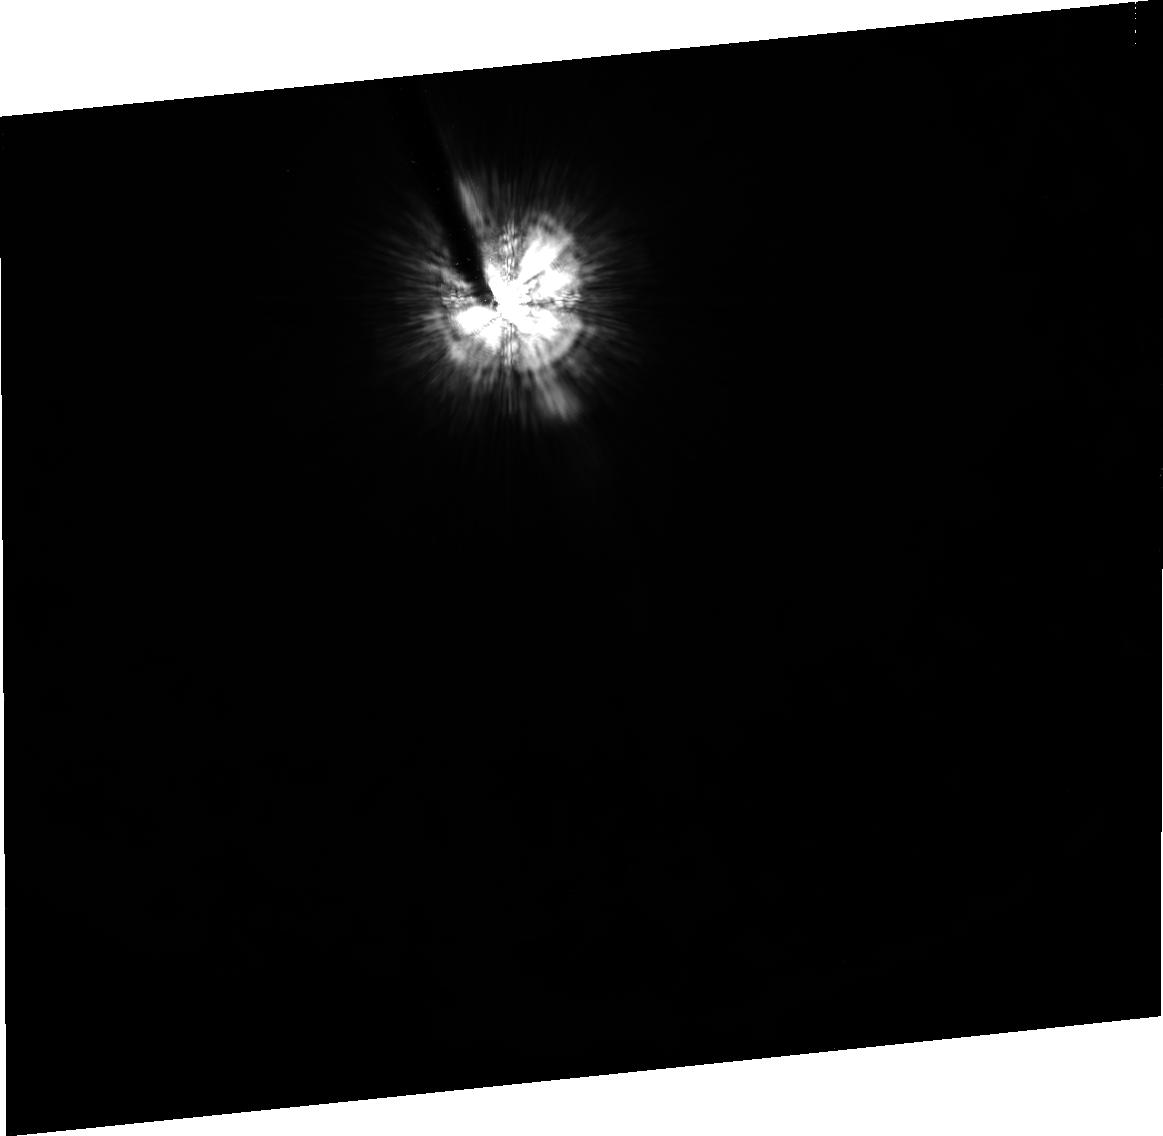
Target: HD8879
Instrument: ACS/HRC
Filter: F606W
Exposure: 20 min
Observation ID: j96a04010

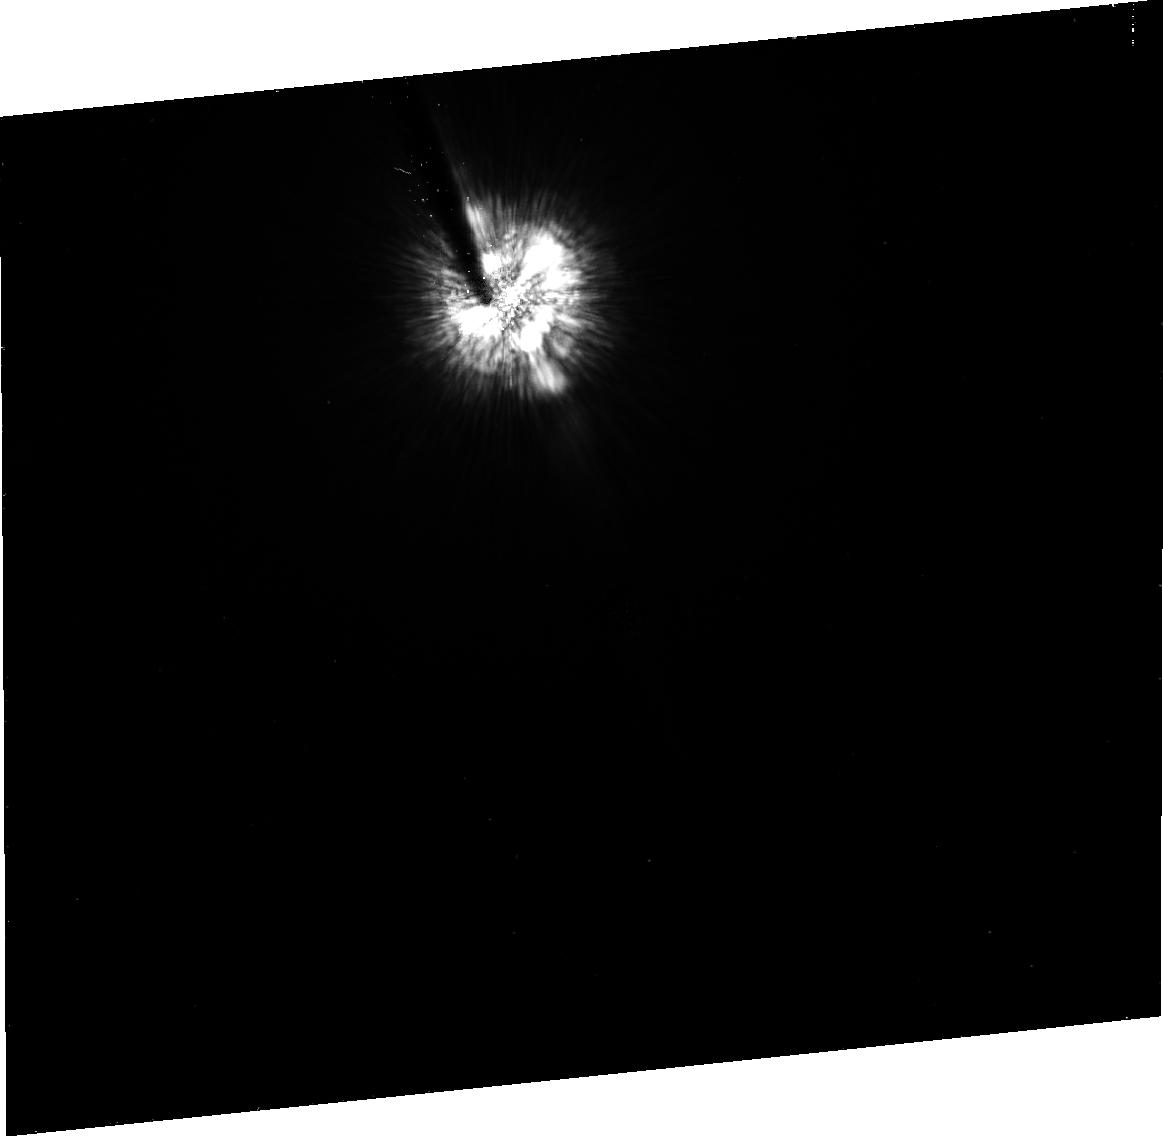
Target: HD1760
Instrument: ACS/HRC
Filter: F475W
Exposure: 14 min
Observation ID: j96a02010

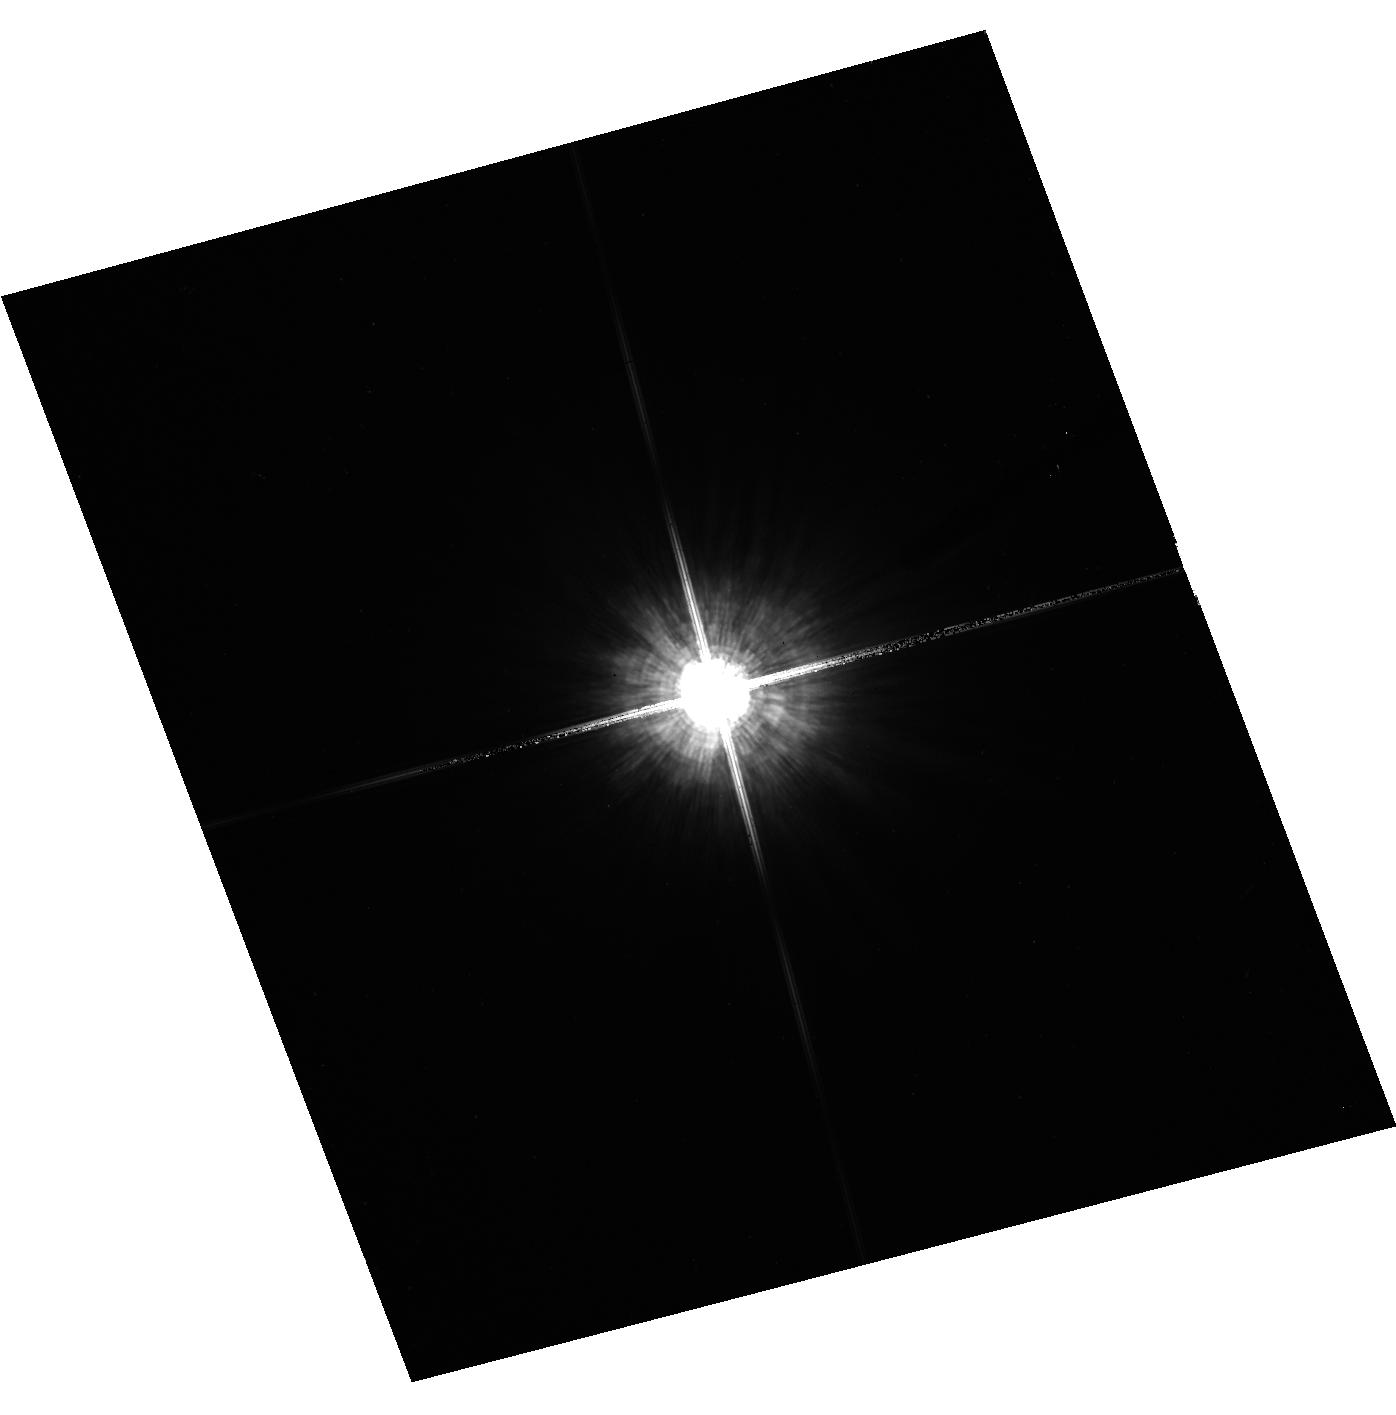
Target: HD22611
Instrument: ACS/HRC
Filter: F606W
Exposure: 1 min
Observation ID: hst_10409_05_acs_hrc_f606w_j96a05

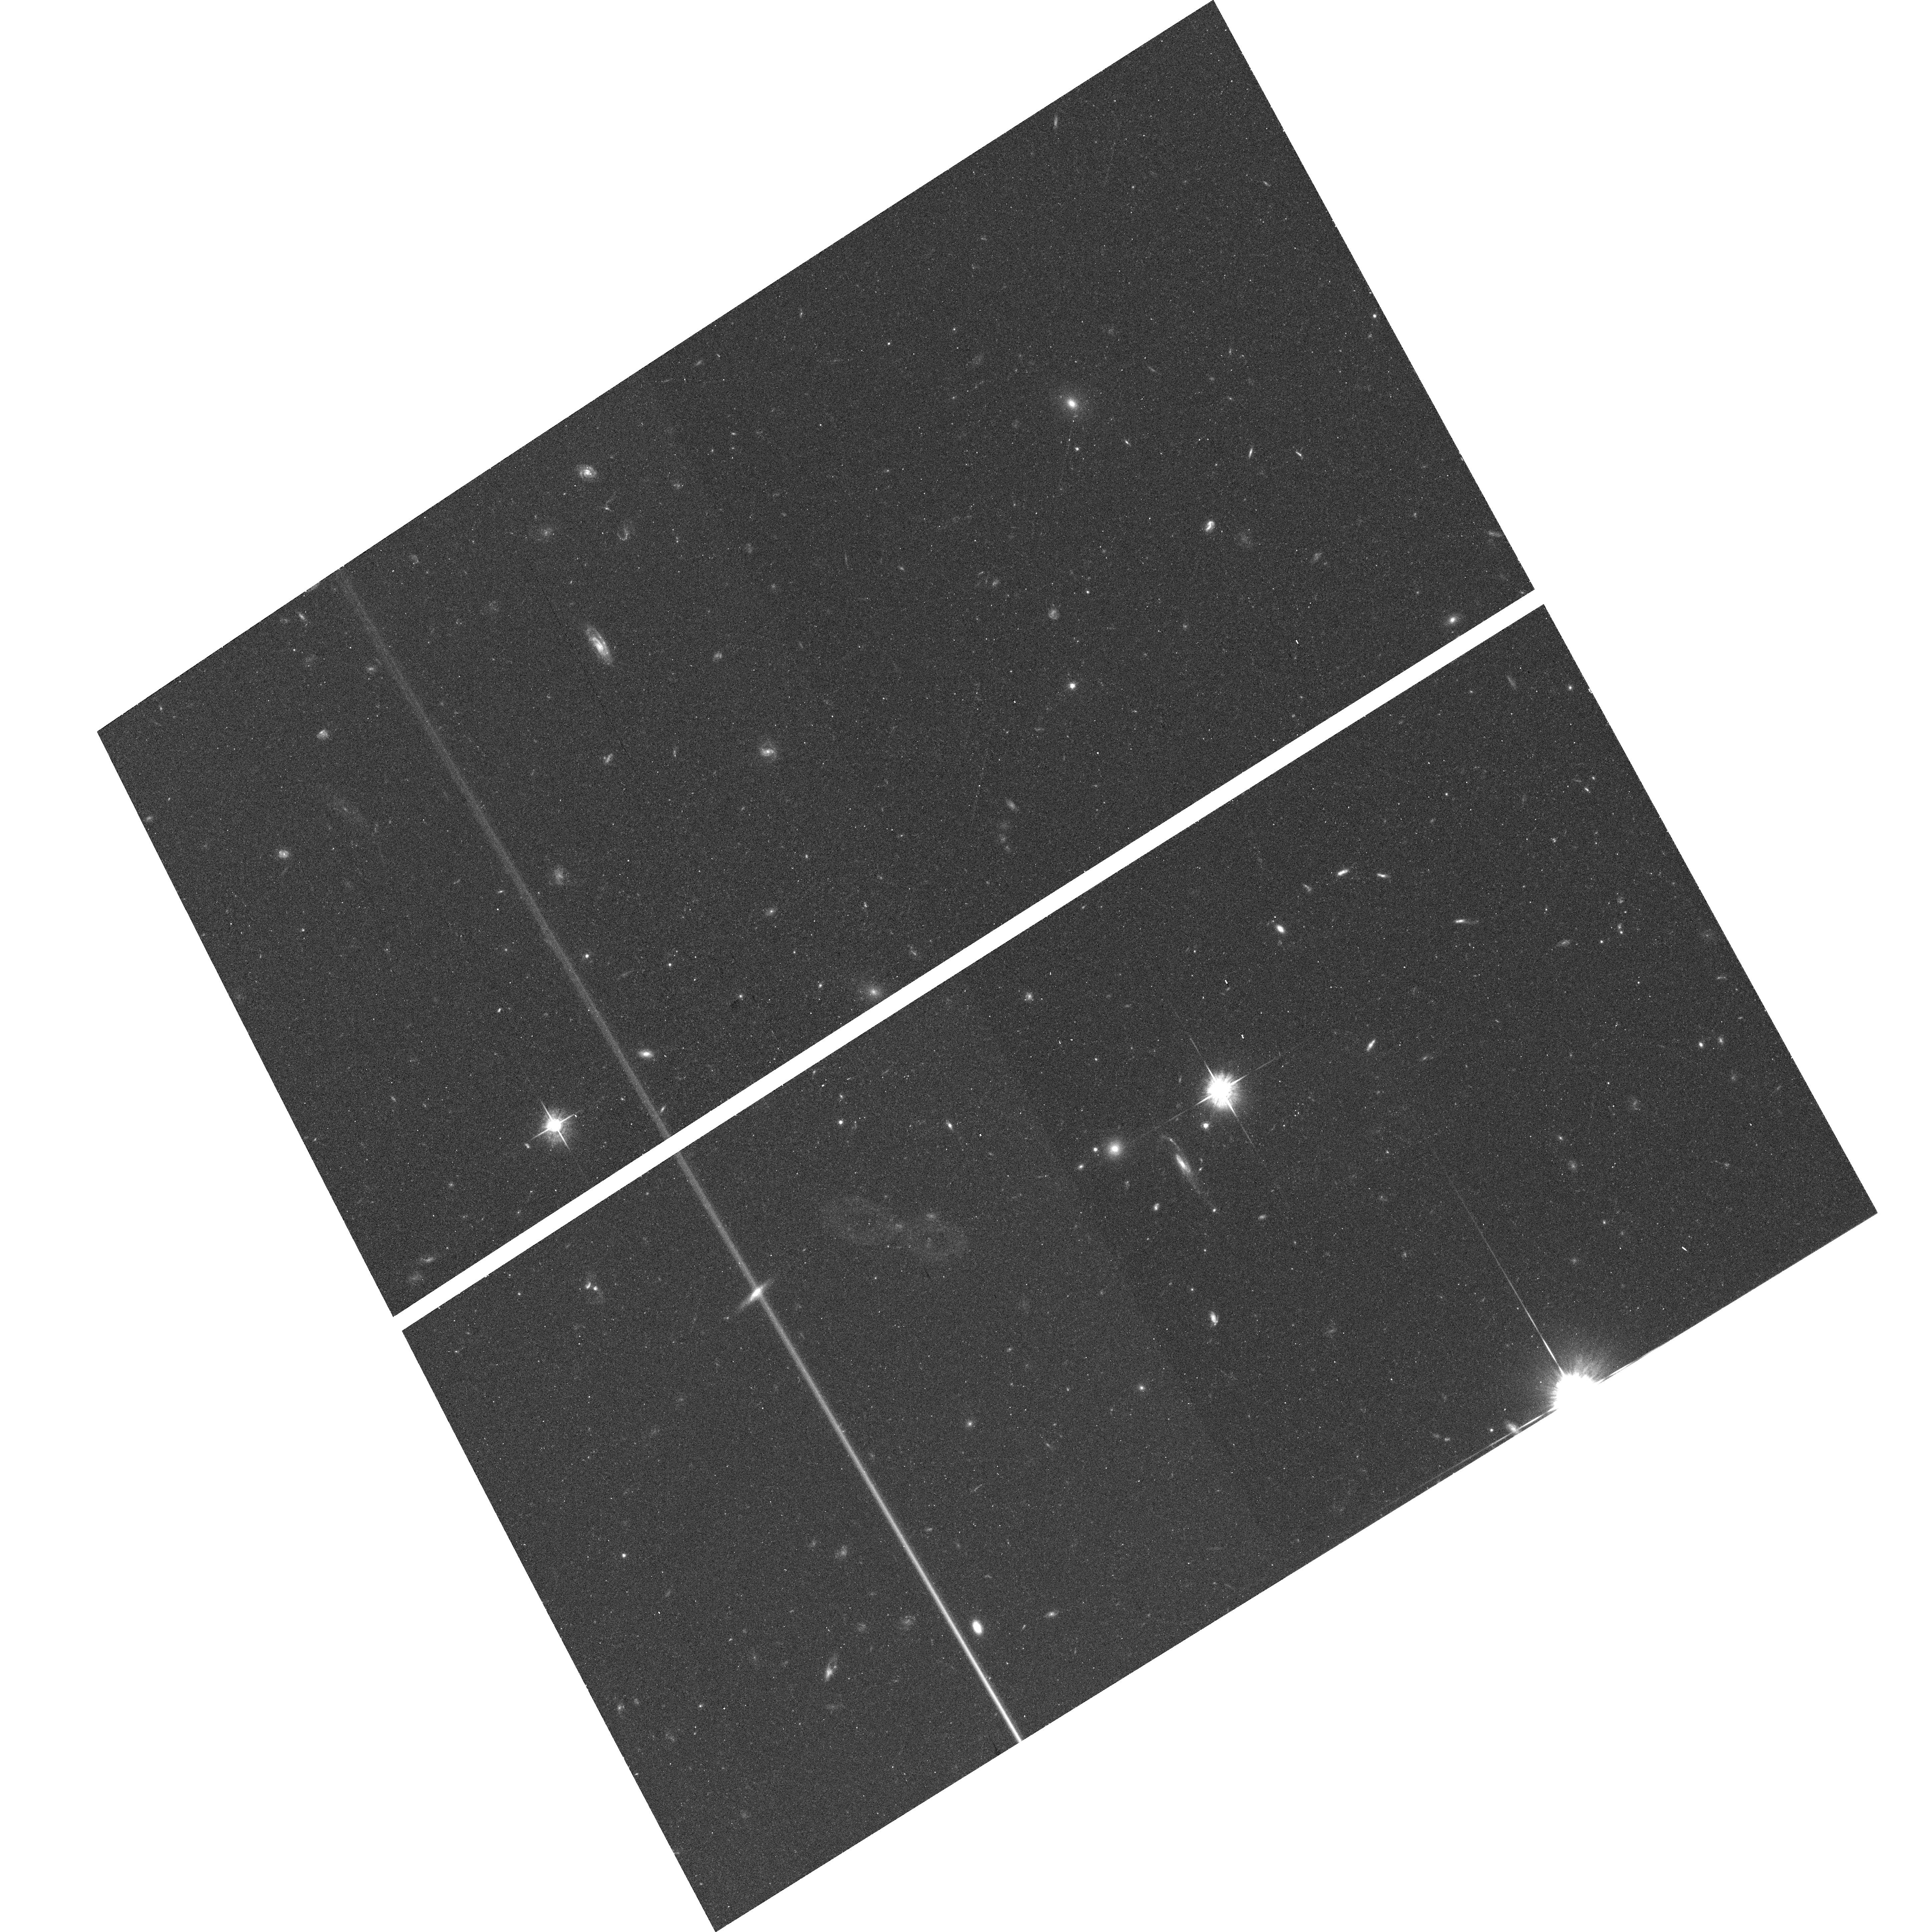
Target: field at RA 21.742°, Dec -32.543°
Instrument: ACS/WFC
Filter: F625W
Exposure: 15 min
Observation ID: hst_10409_04_acs_wfc_f625w_j96a04

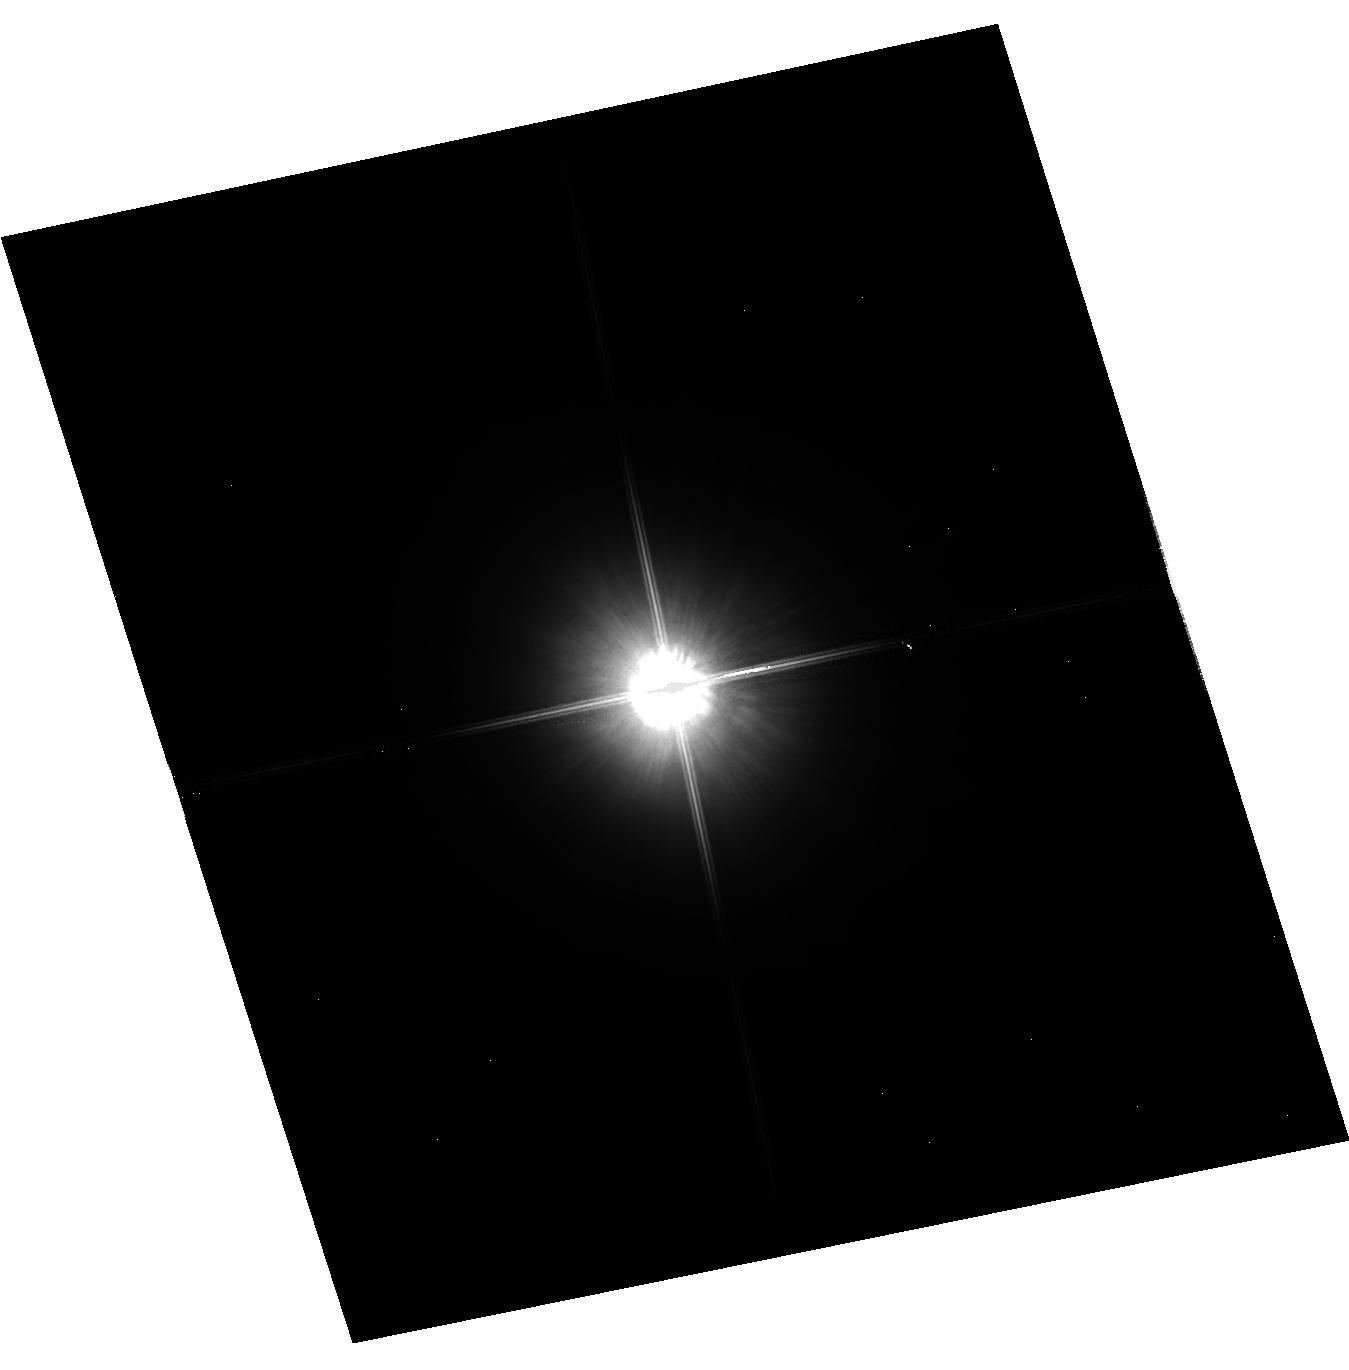
Target: HD20797
Instrument: ACS/HRC
Filter: F814W
Exposure: 1 min
Observation ID: hst_10409_06_acs_hrc_f814w_j96a06

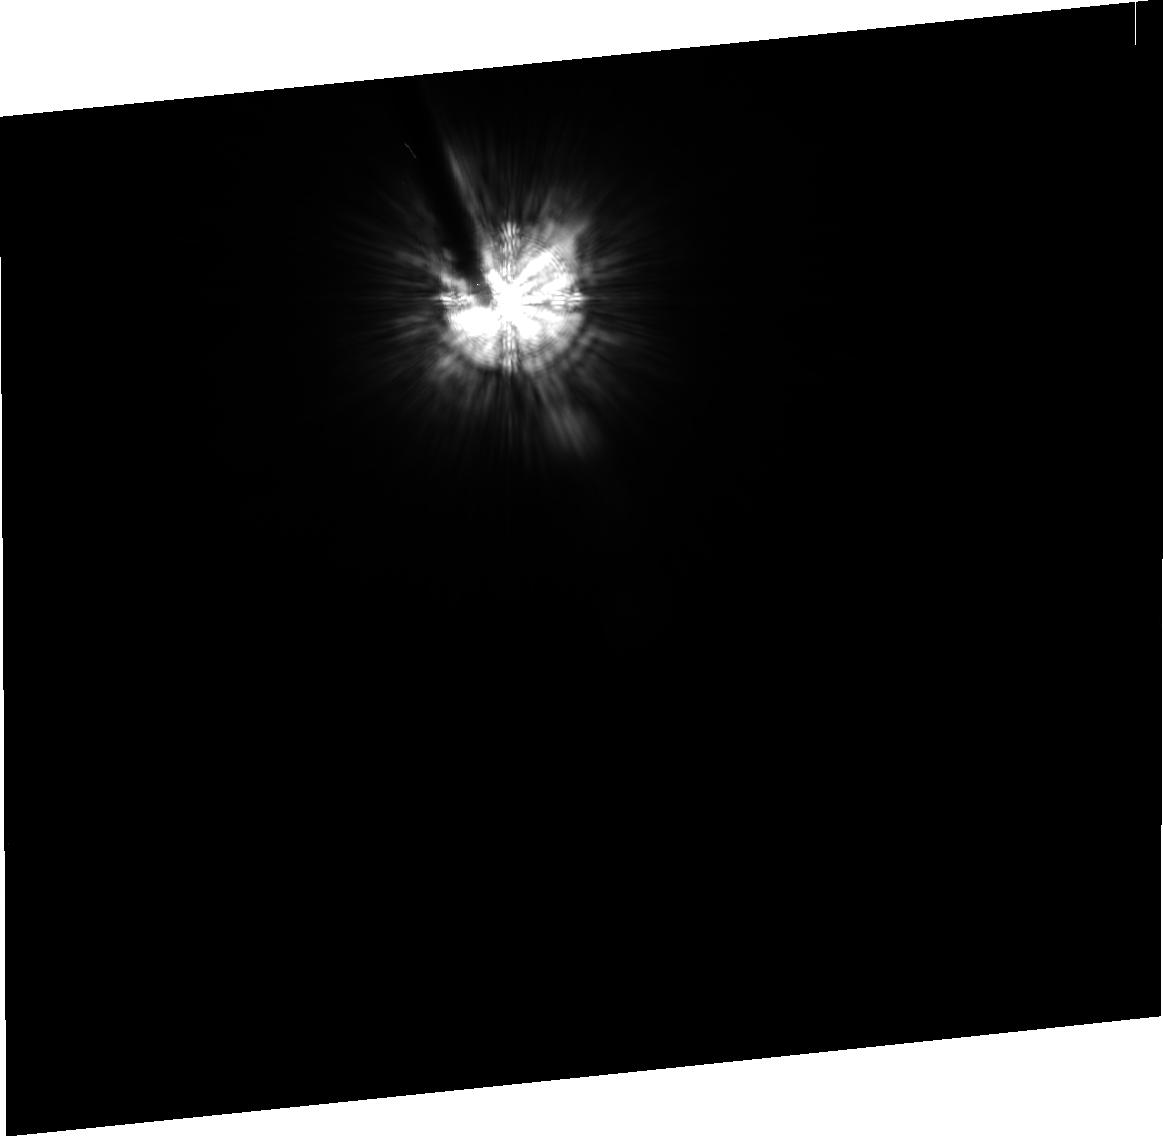
Target: HD8879
Instrument: ACS/HRC
Filter: F814W
Exposure: 20 min
Observation ID: j96a04040

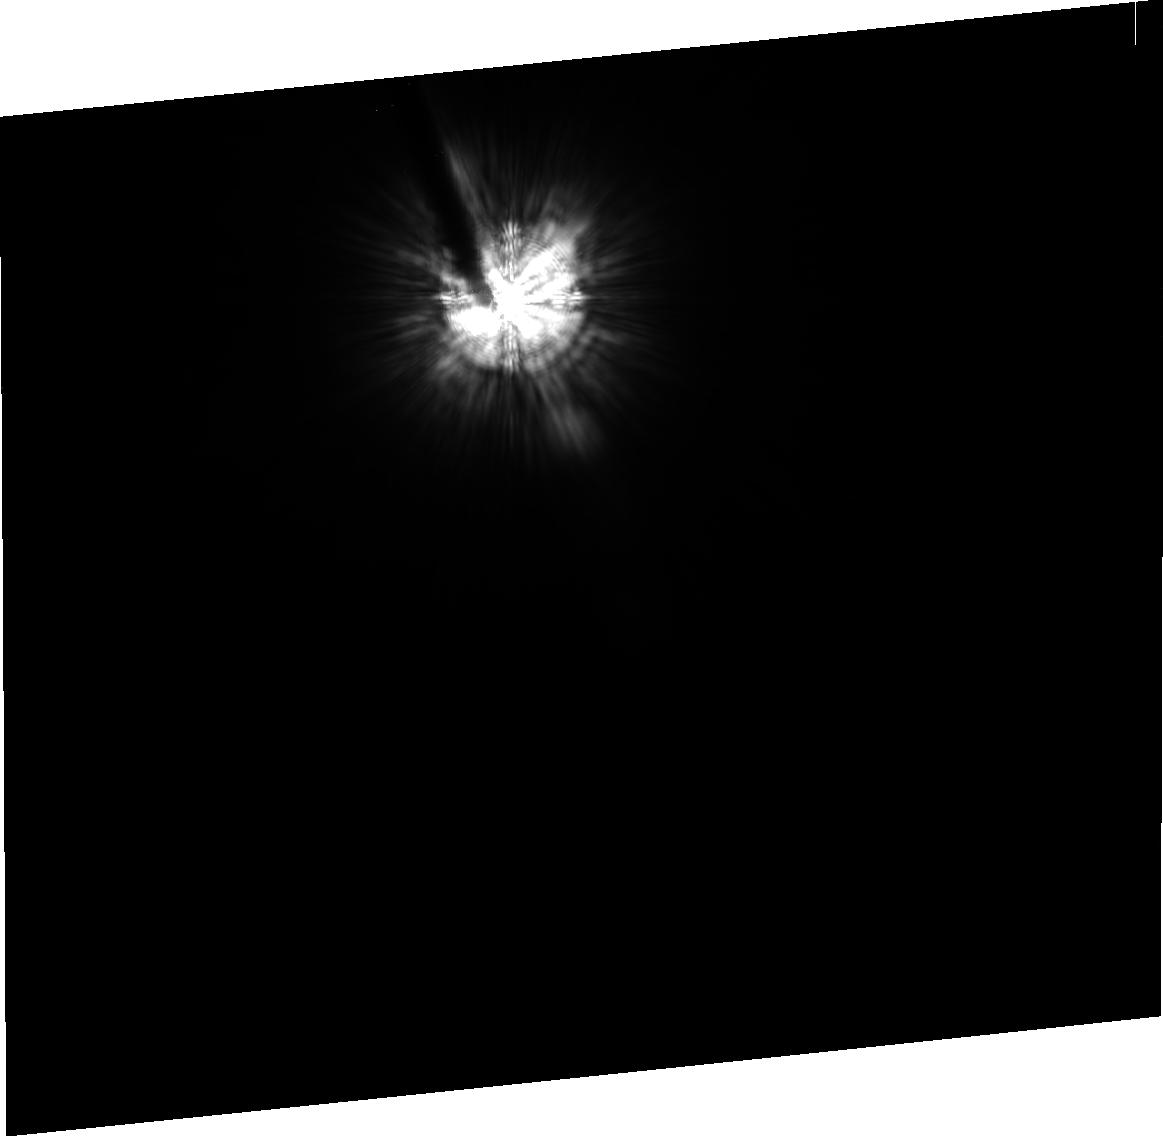
Target: HD8879
Instrument: ACS/HRC
Filter: F814W
Exposure: 20 min
Observation ID: j96a03040

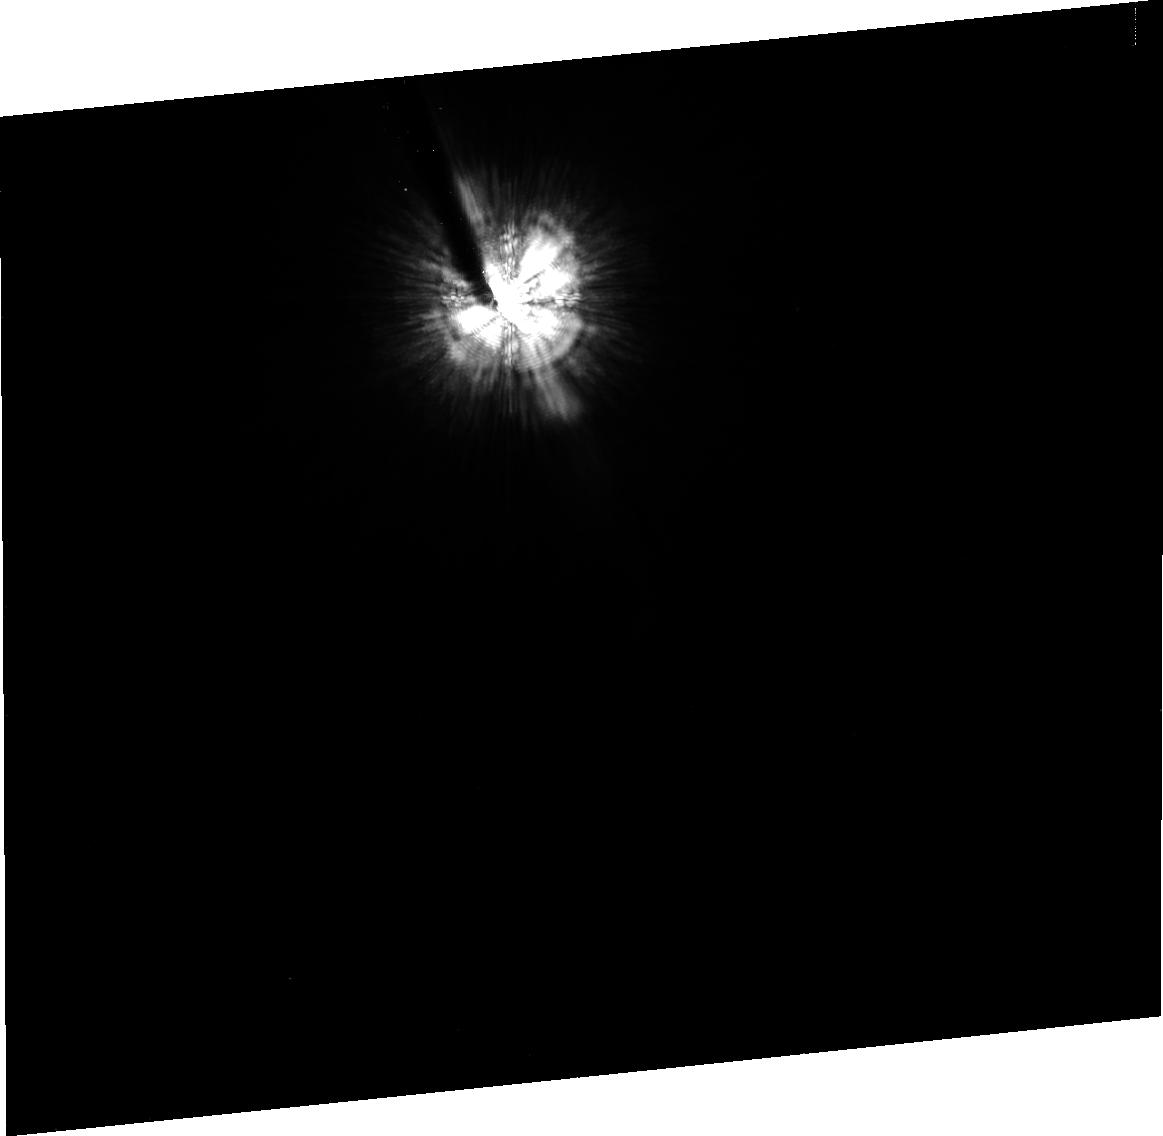
Target: HD1760
Instrument: ACS/HRC
Filter: F606W
Exposure: 6 min
Observation ID: j96a02020

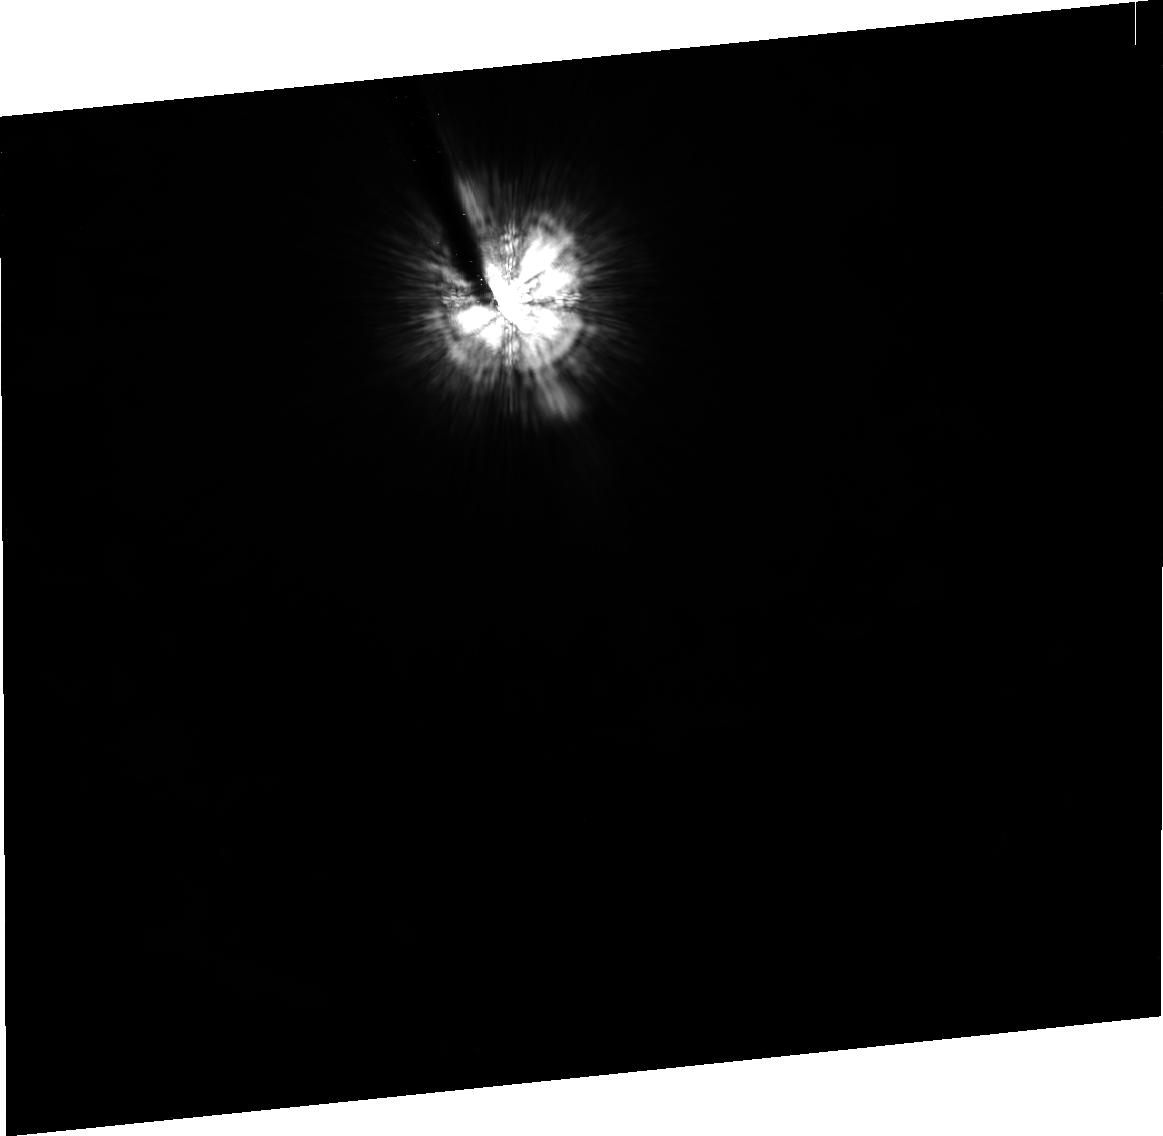
Target: HD8879
Instrument: ACS/HRC
Filter: F606W
Exposure: 20 min
Observation ID: j96a03010

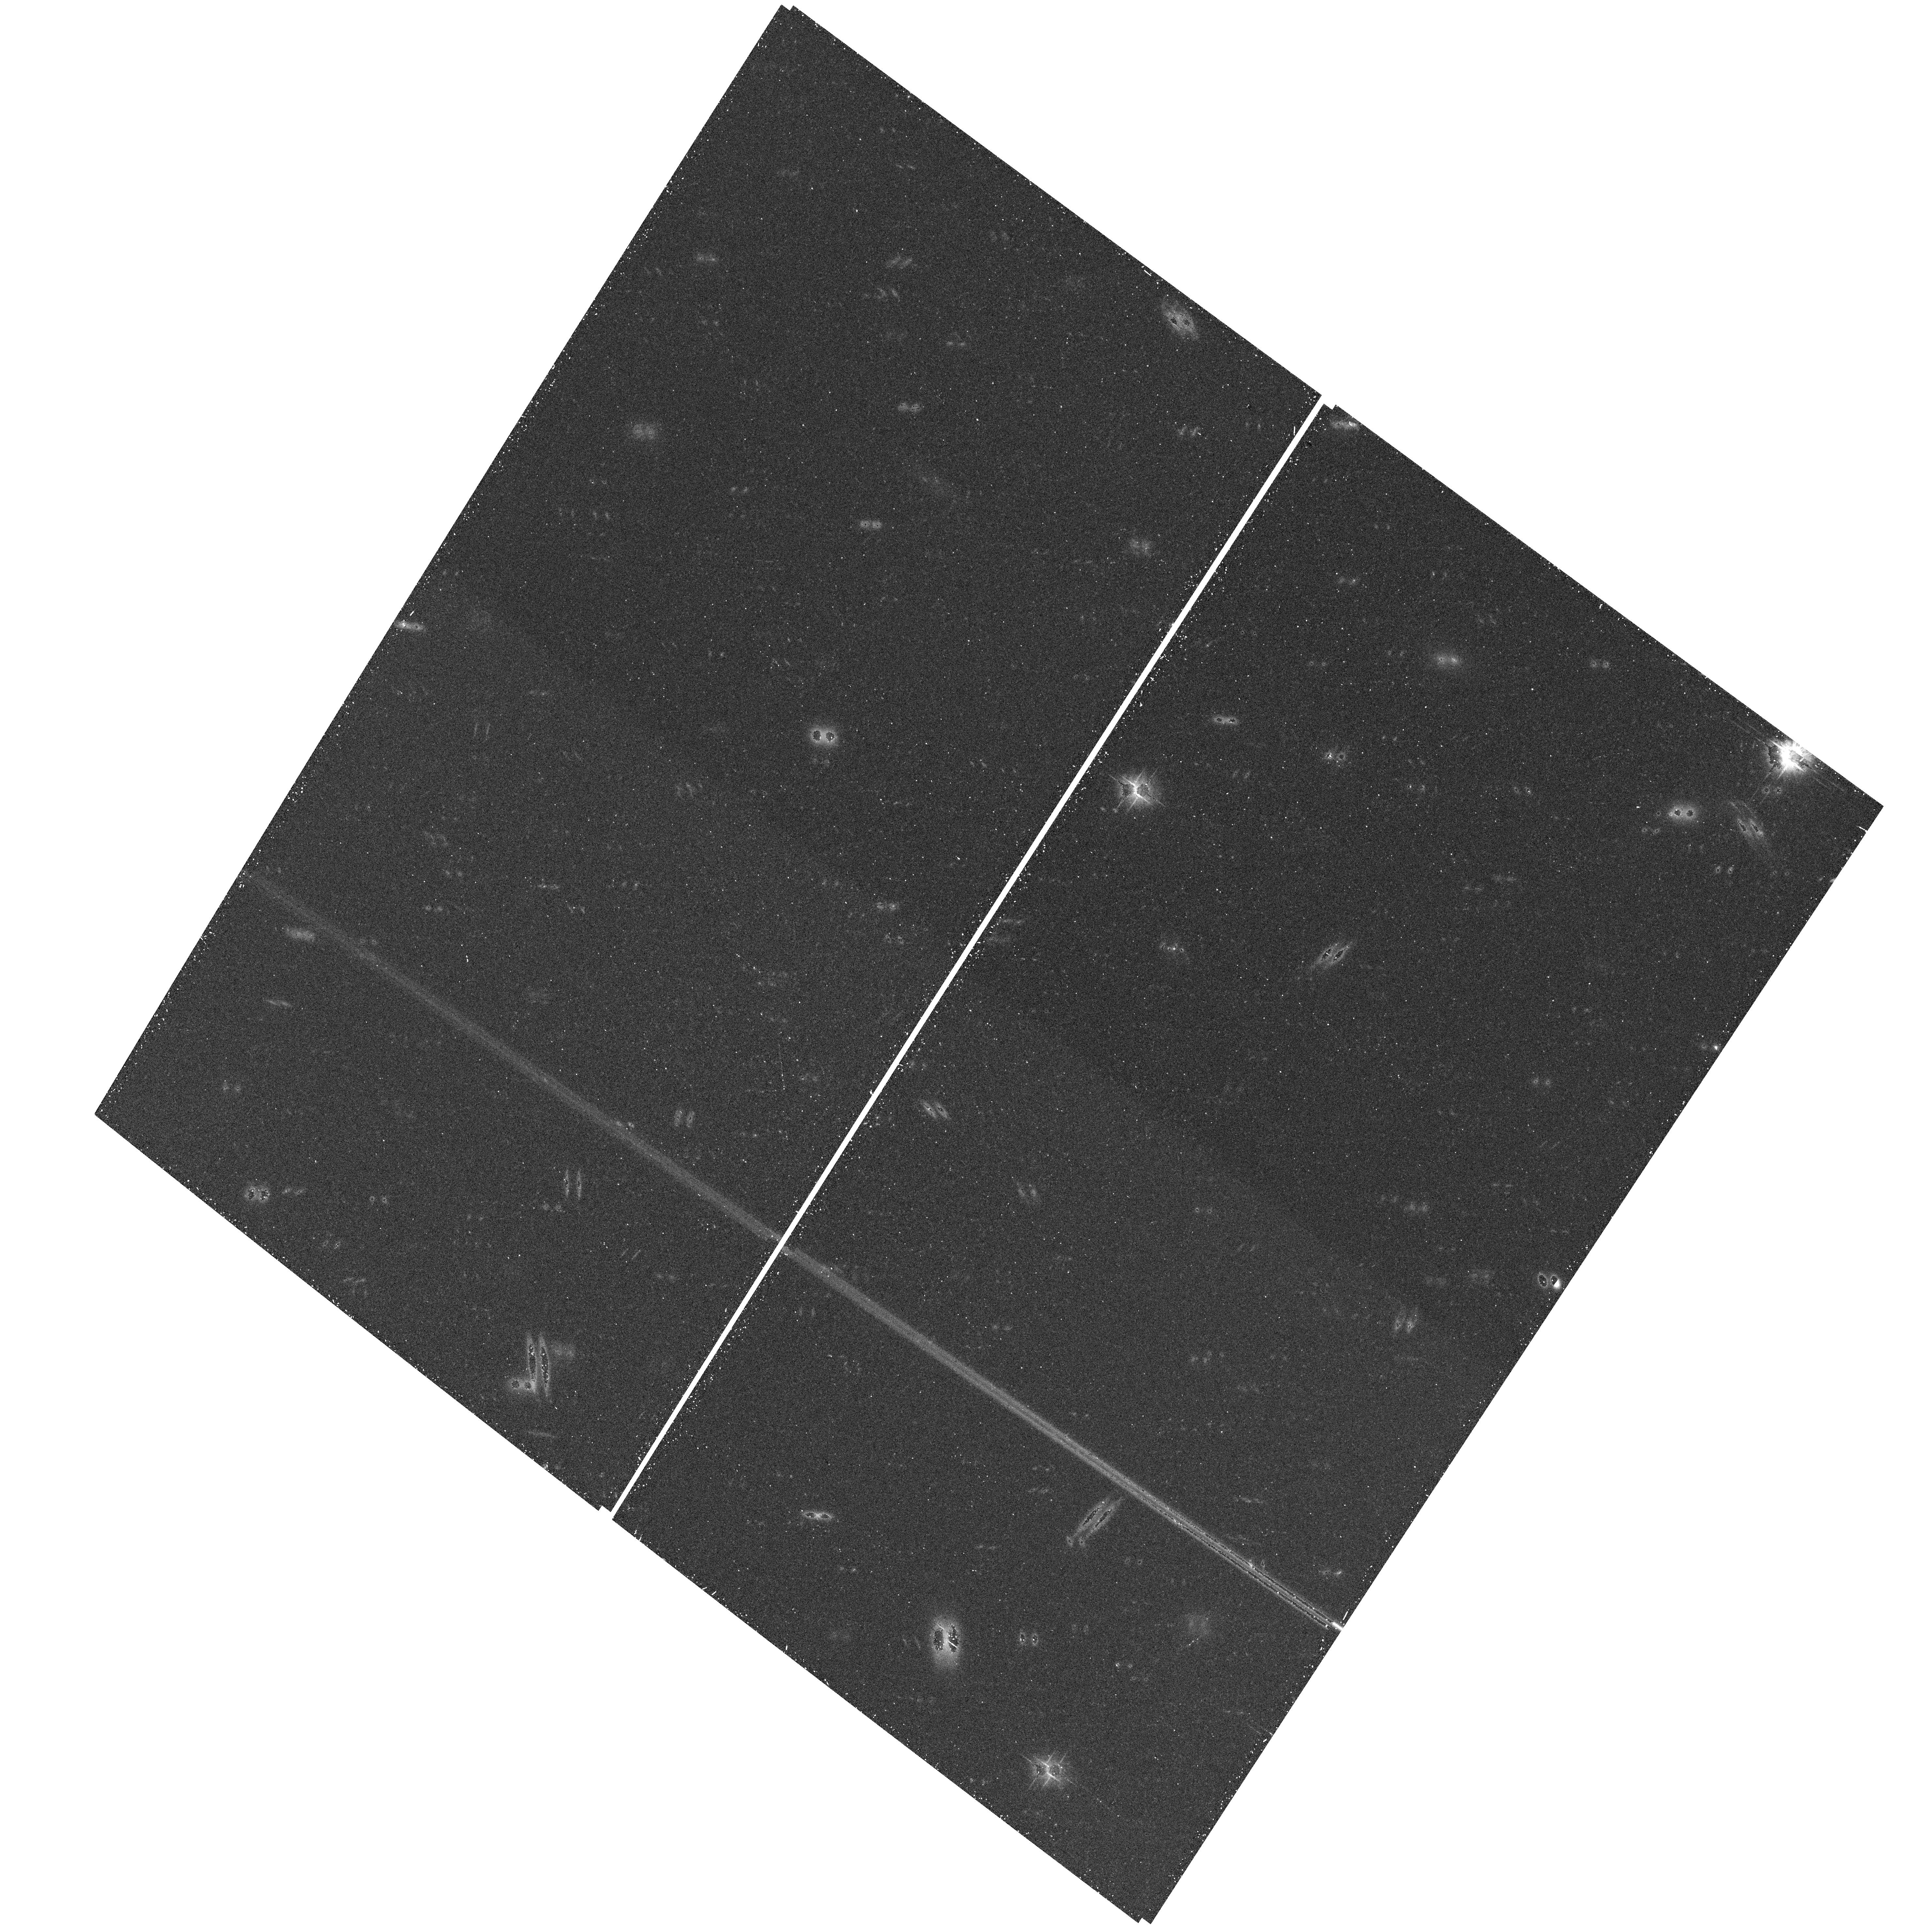
Target: field at RA 21.742°, Dec -32.543°
Instrument: ACS/WFC
Filter: F625W
Exposure: 15 min
Observation ID: hst_10409_03_acs_wfc_f625w_j96a03

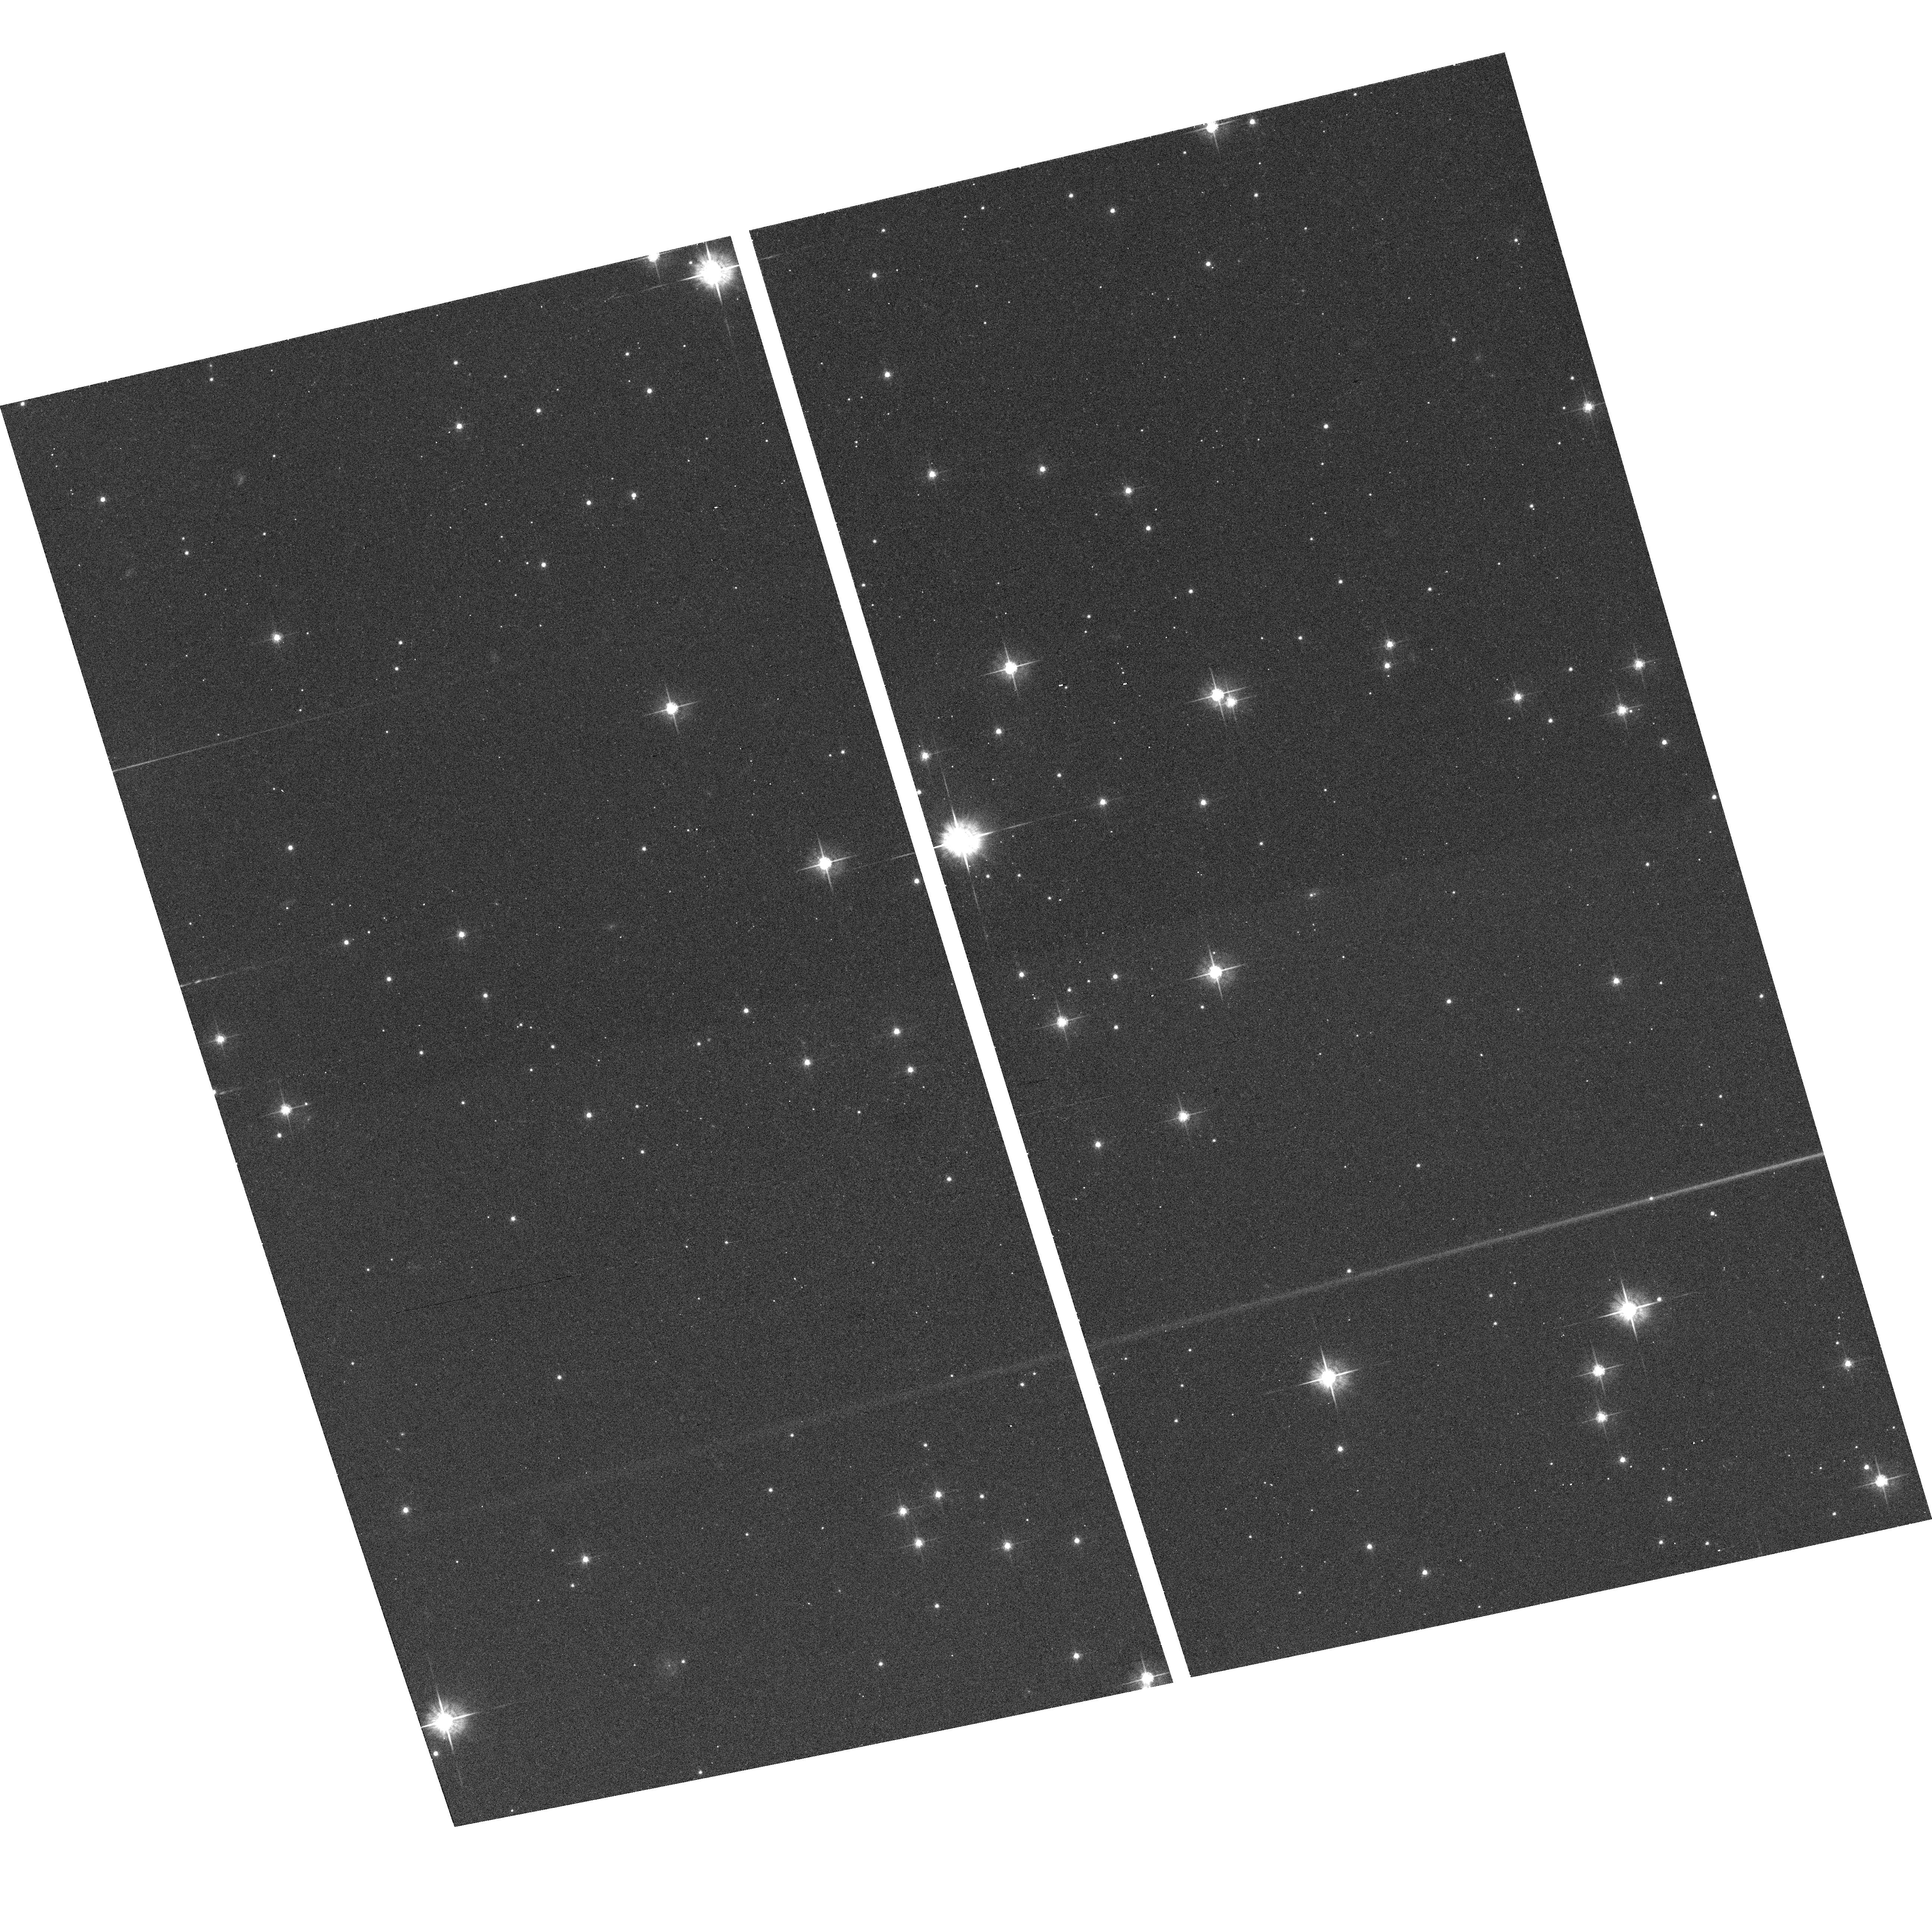
Target: field at RA 55.451°, Dec 62.648°
Instrument: ACS/WFC
Filter: F625W
Exposure: 13 min
Observation ID: hst_10409_05_acs_wfc_f625w_j96a05

Highly episodic mass loss on the AGB: imaging in scattered stellar light (PI: Olofsson, Hans)

We have discovered that some nearby bright carbon stars have detached circumstellar shells, emitting in CO mm lines as well as in visual stellar light scattered by dust and atoms (the resonance lines of NaI and KI). The optical light is up to 35% linearly polarized. The shells are remarkably spherical, but both the CO data and the optical pictures show pronounced inhomogeneities on smaller (marginally resolved) scales. The latter fact introduces considerable uncertainties in mass-loss-rate estimates. We ascribe the existence of the shells to the He-shell flashes, and the inhomogeneities to hydrodynamic instabilities. However, the different observables (CO, atoms, dust) indicate significantly different structural patterns. In order to understand the different components of the shells, their interaction and origin, it is necessary to improve the imaging of the shells. In view of their faintness, relative to the stellar light scattered in the Earth's atmosphere, this can only be accomplished by using the HST. Maps of the distribution of the dust at high spatial resolution will efficiently constrain theoretical work on the origin of the shells and their evolution, and the inhomogeneities in them. We may be able to separate the dust and atomic scattered light components. Mass loss from carbon stars and other AGB stars contribute significantly to the abundances of many chemical elements (C, N, s-elements) and is not well understood. The present study may lead to important improvements in the study of mass-loss rates and mechanisms, and thus for nucleosynthesis in general.